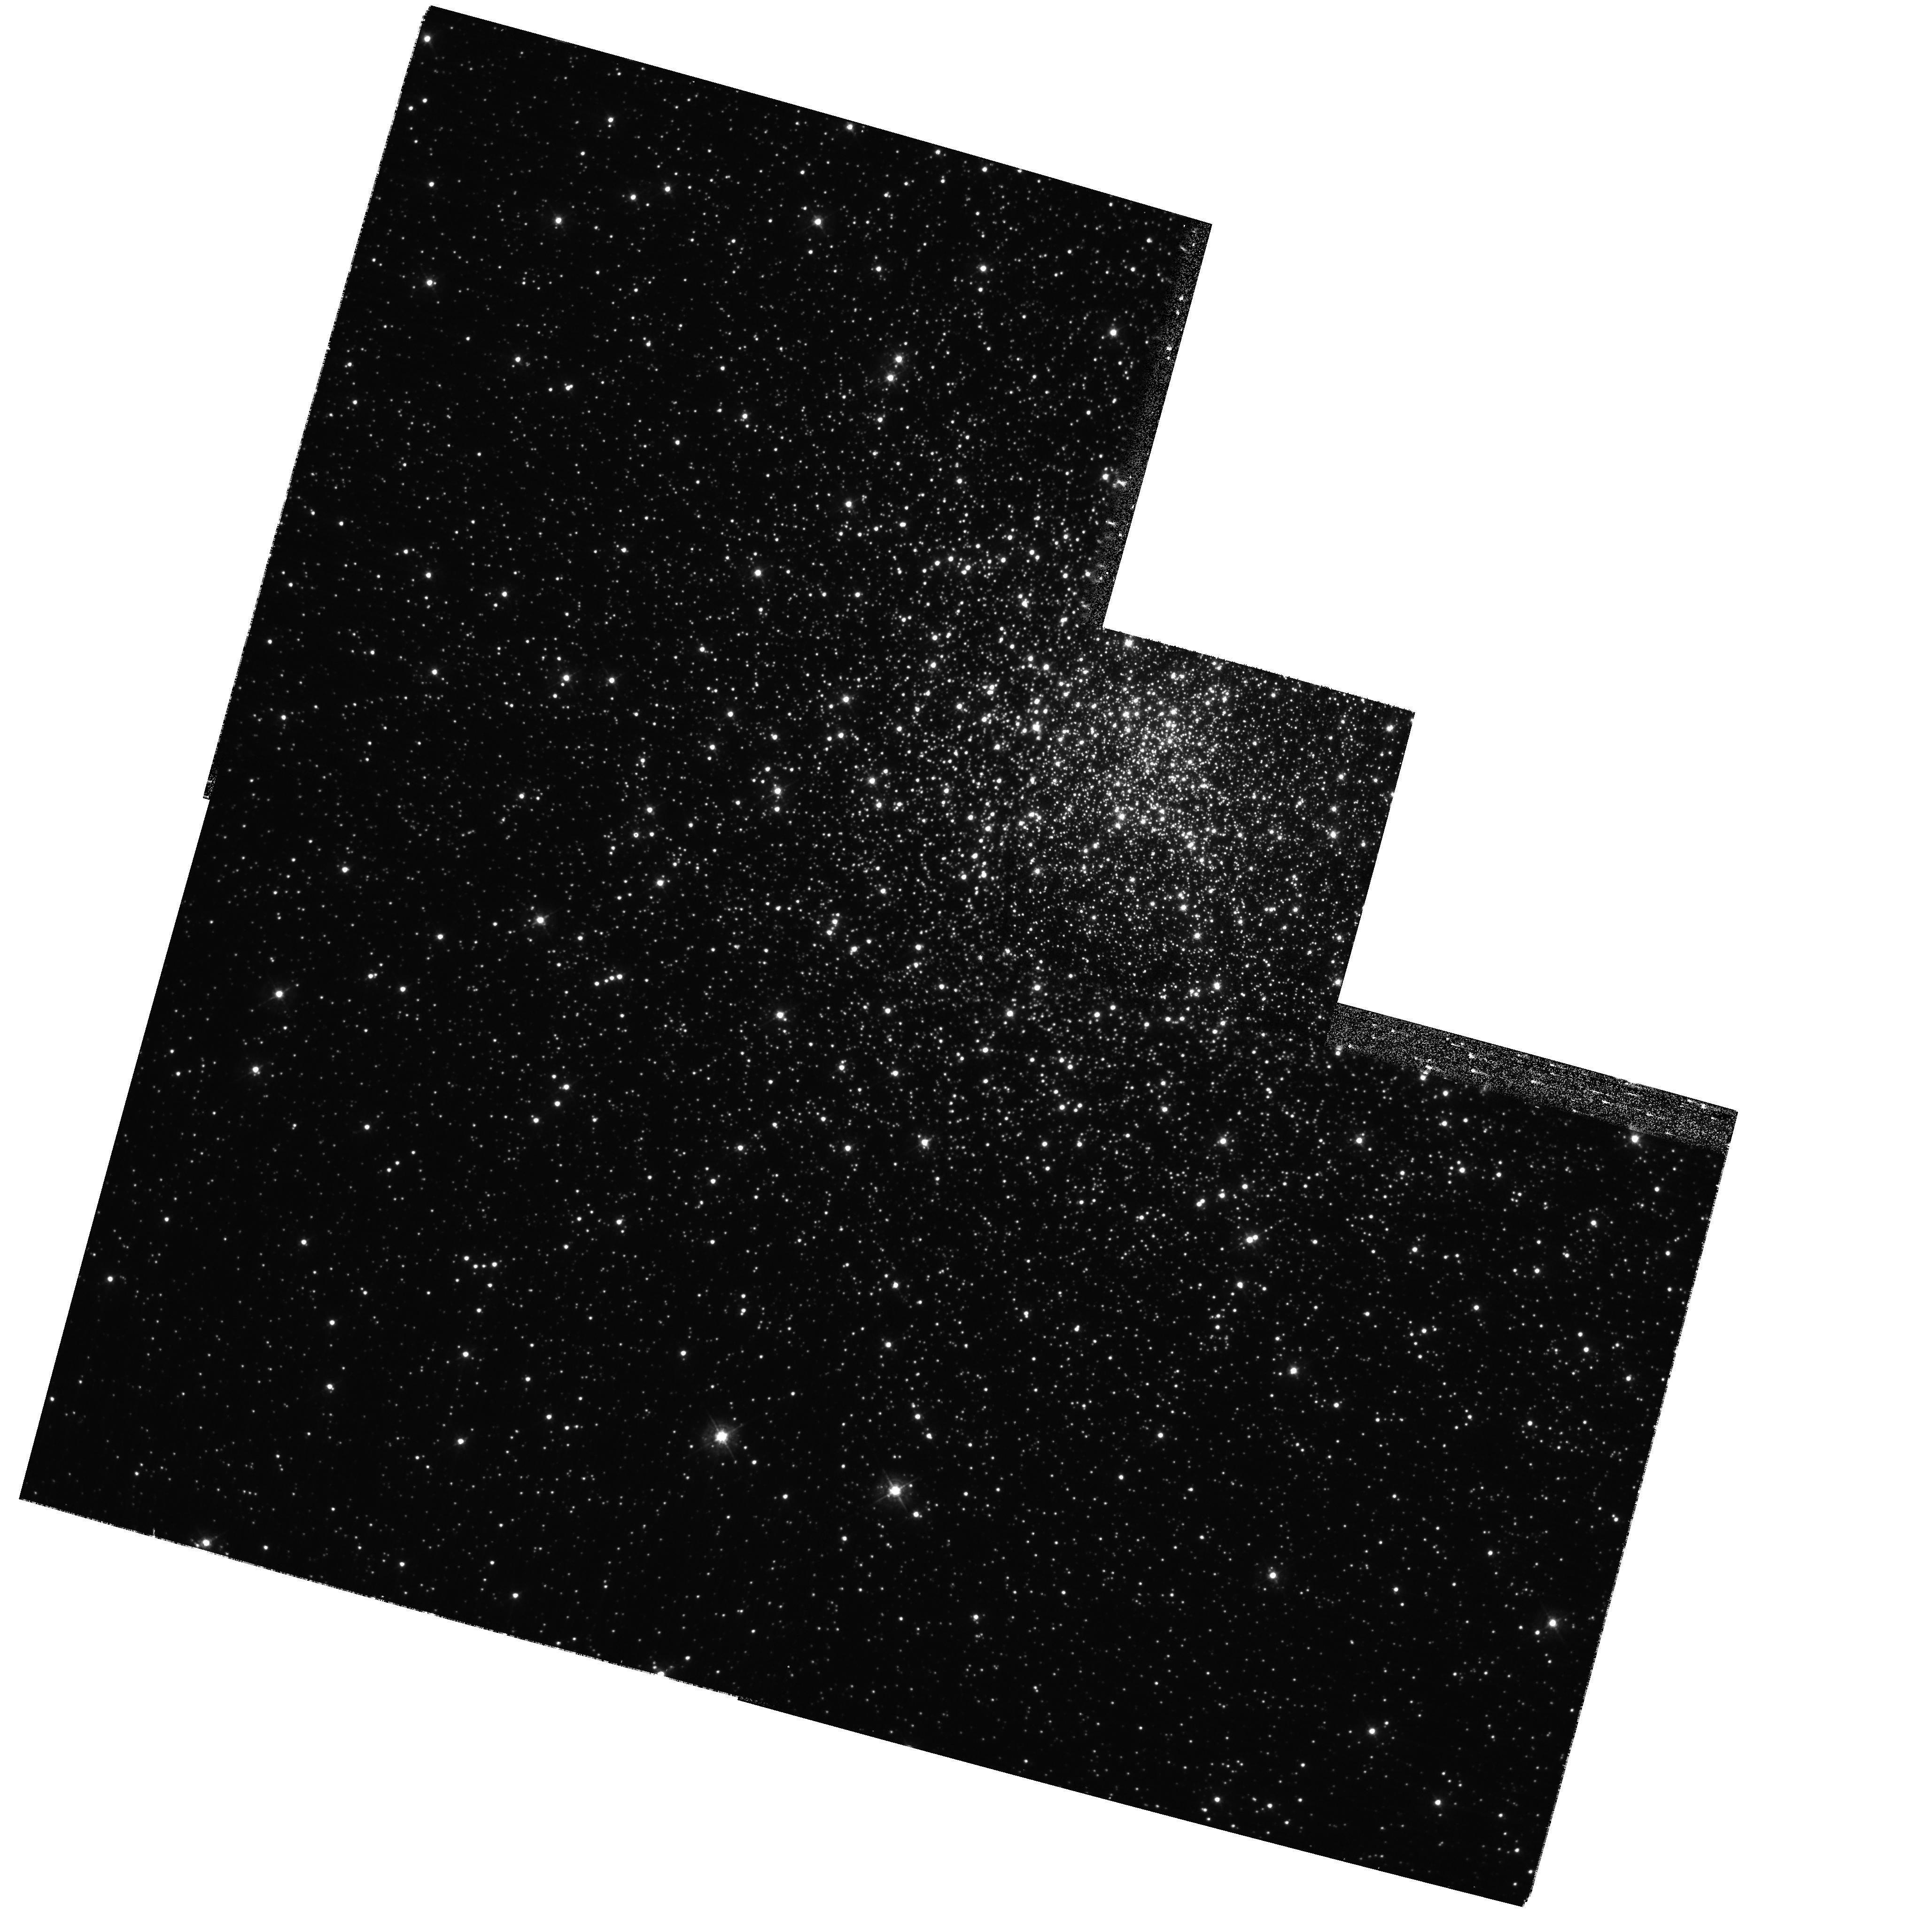
Target: MESSIER-028
Instrument: WFPC2/PC
Filter: F439W
Exposure: 20 min
Observation ID: hst_11340_02_wfpc2_pc_f439w_ua5y02

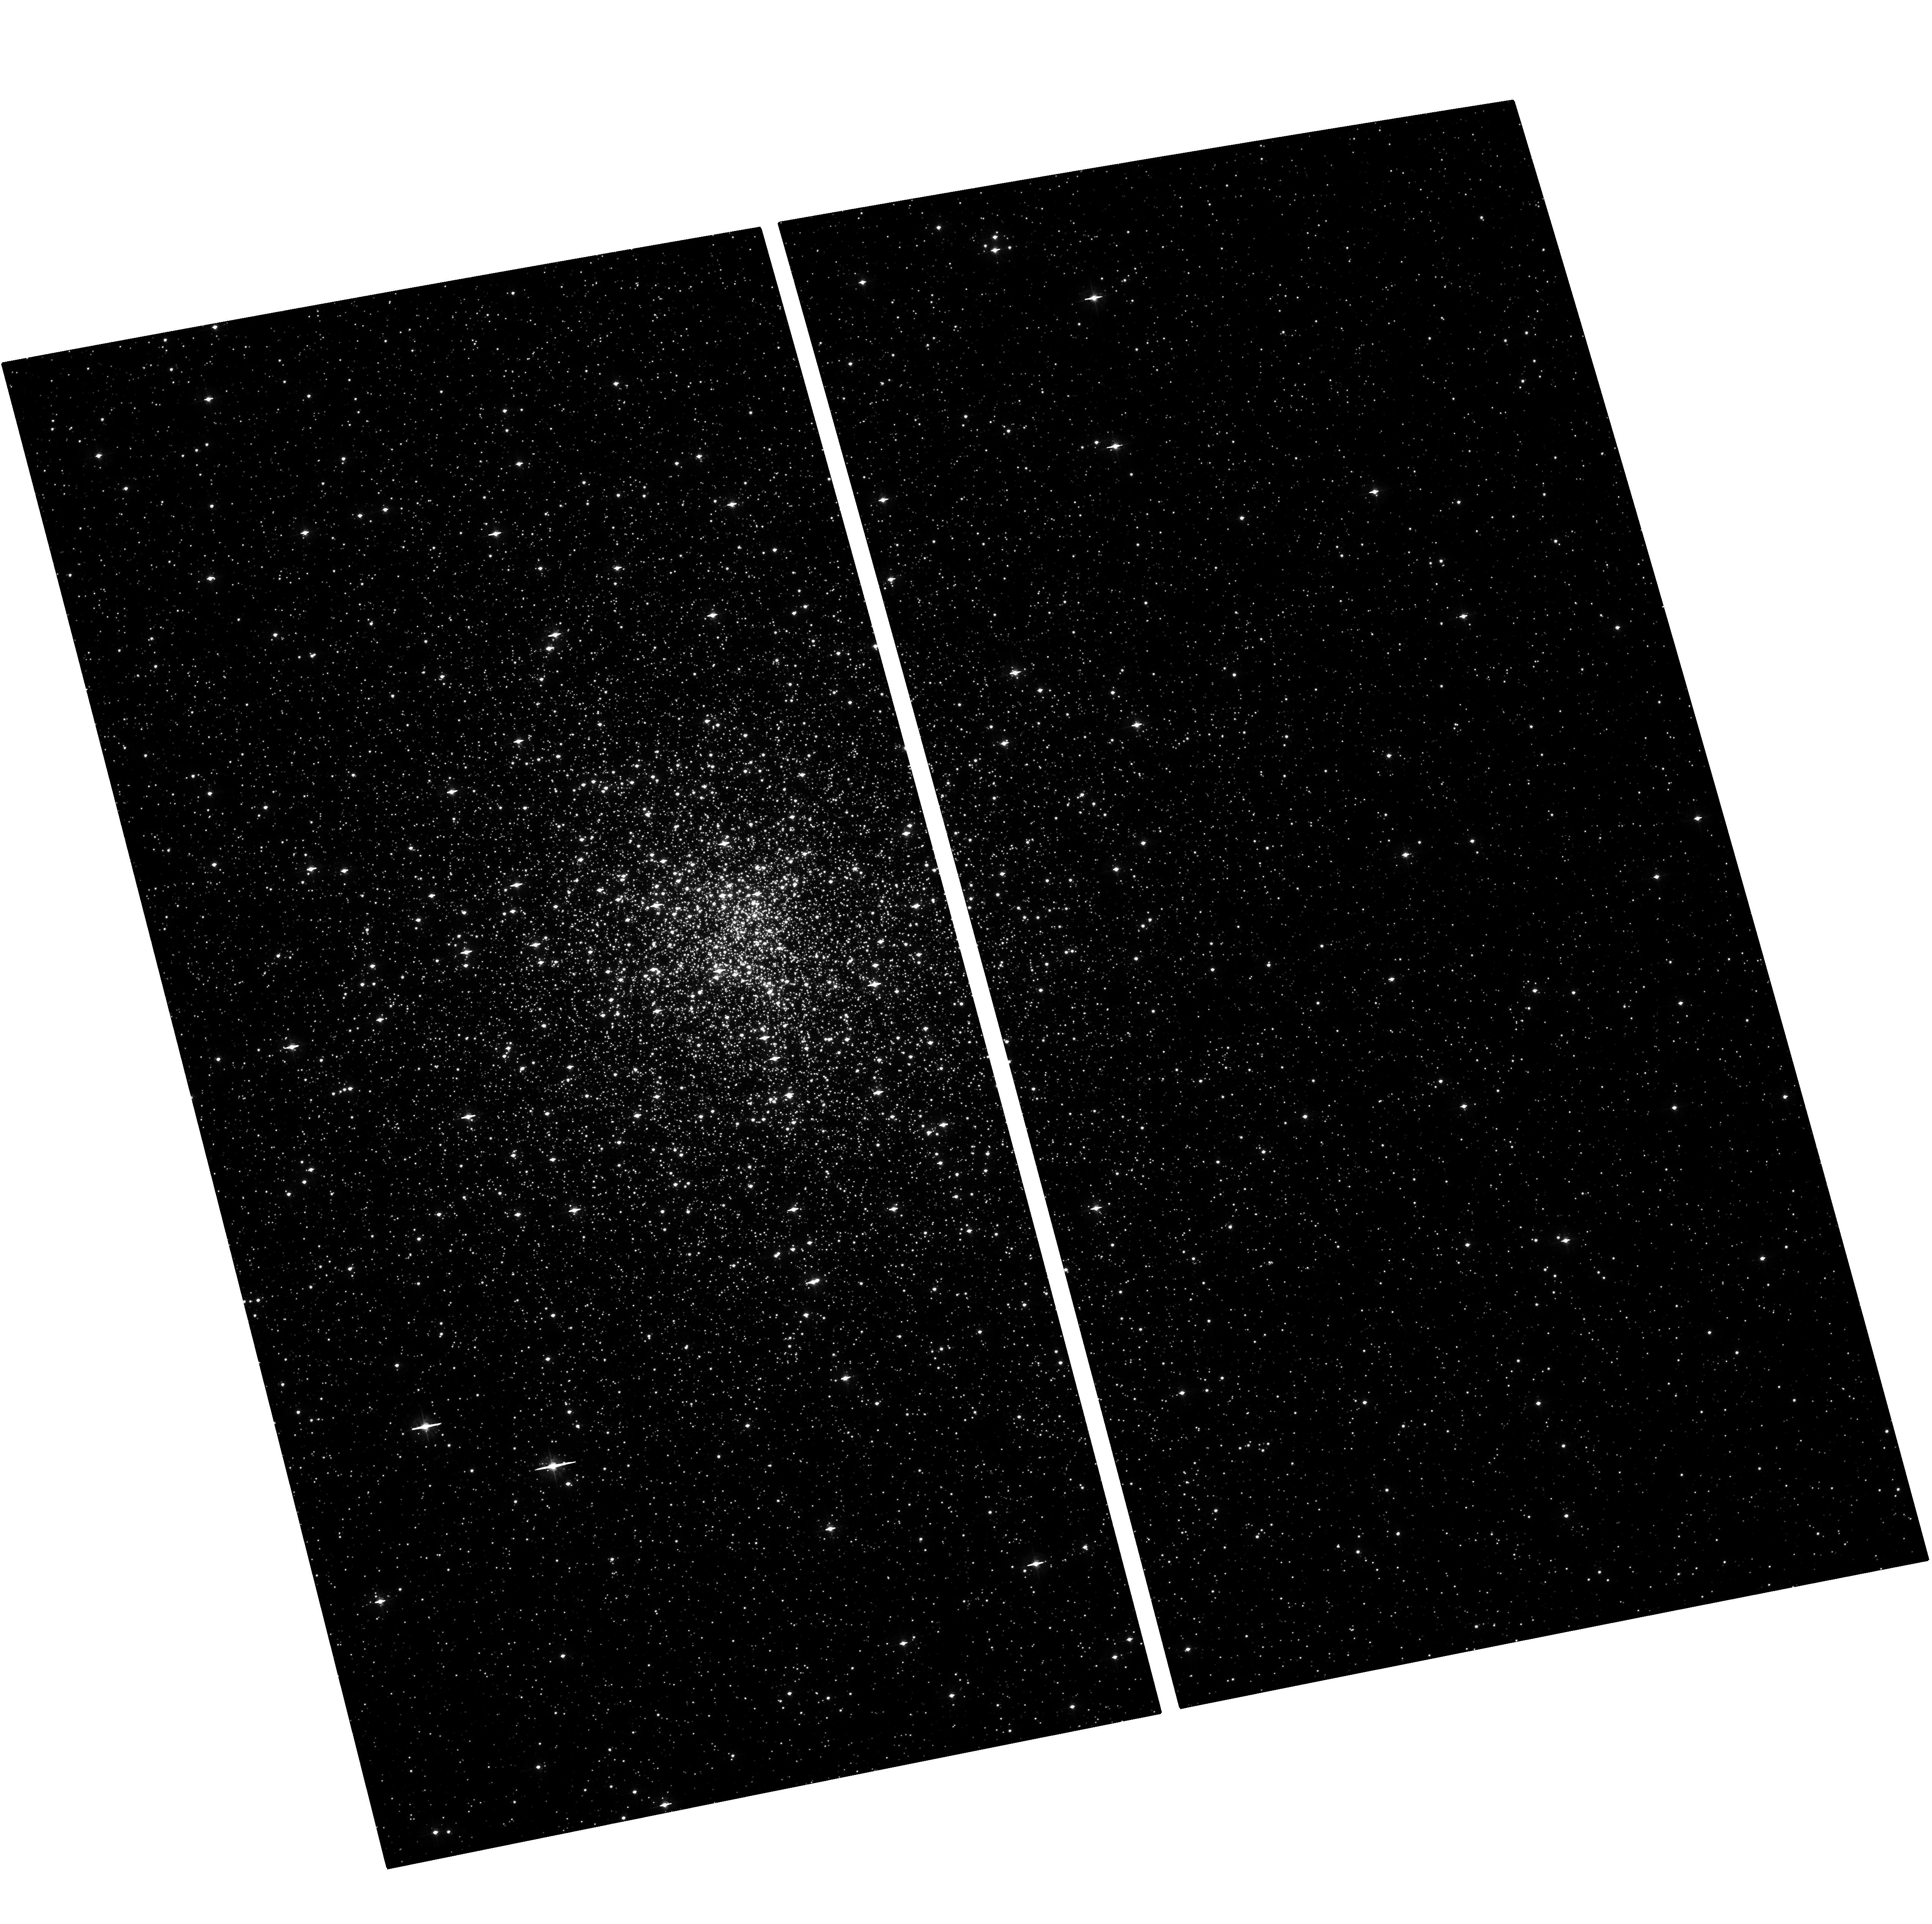
Target: MESSIER-028-COPY
Instrument: ACS/WFC
Filter: F435W
Exposure: 31 min
Observation ID: hst_11340_11_acs_wfc_f435w_ja5y11

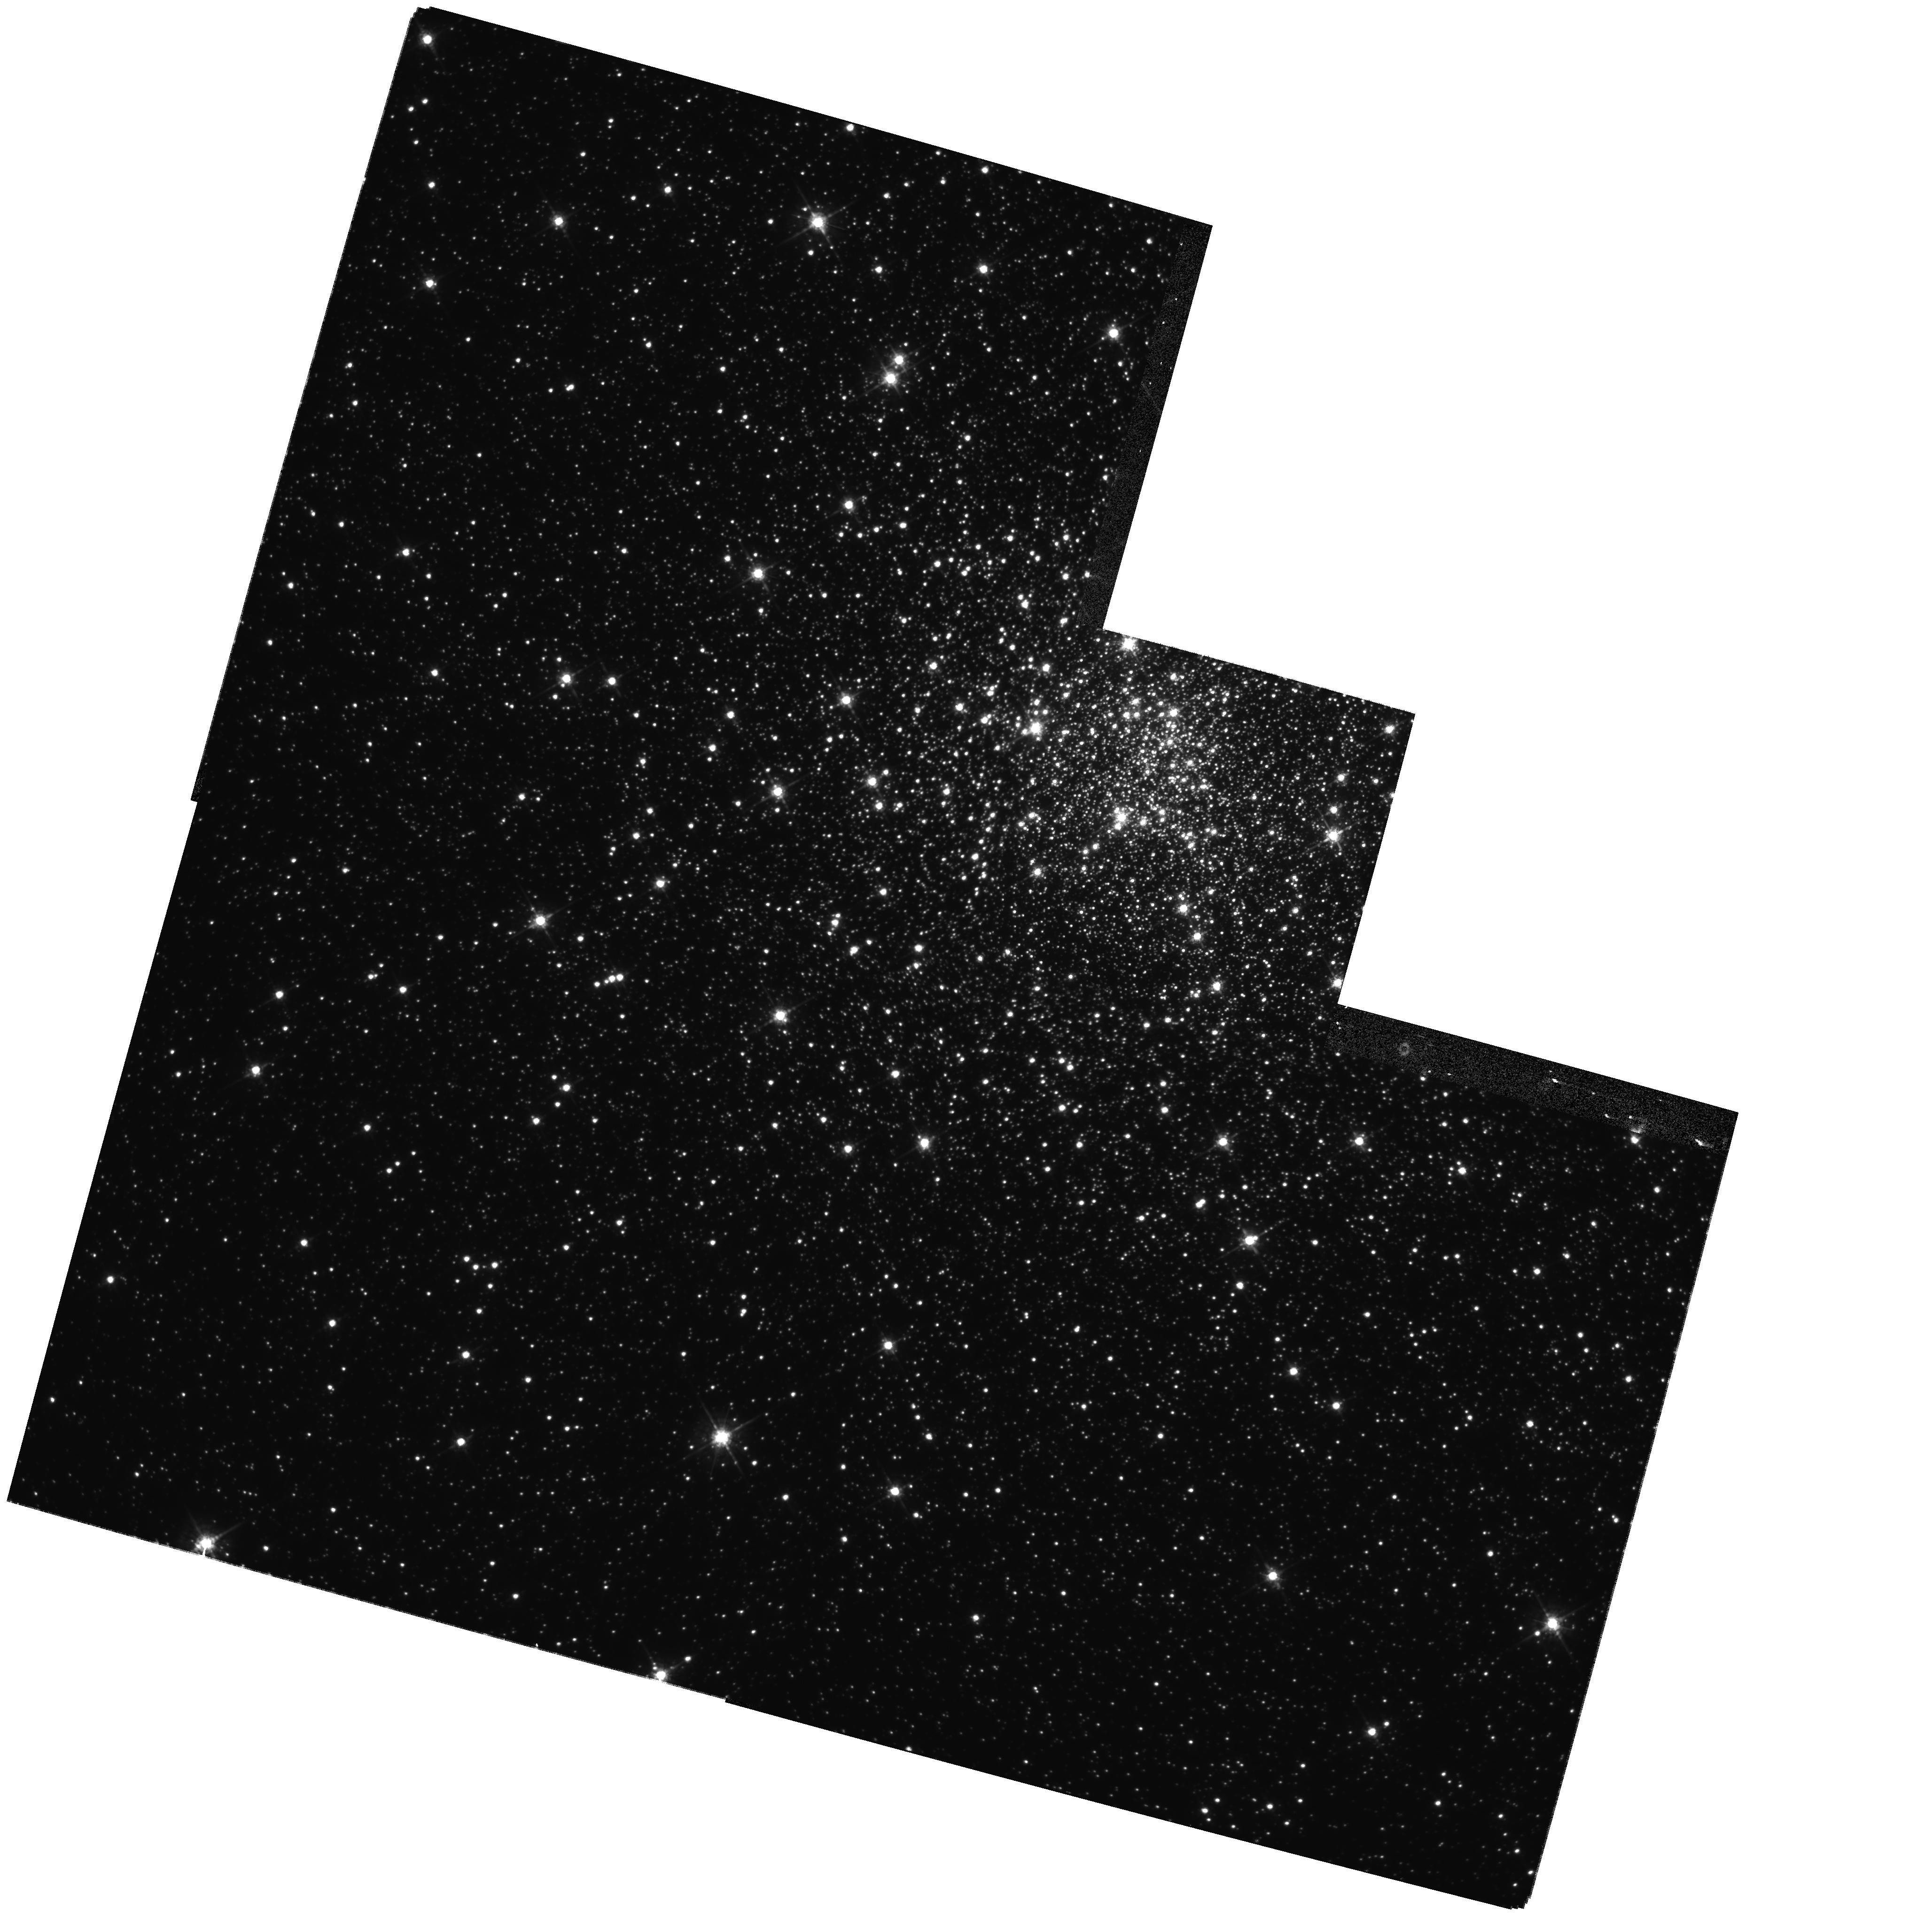
Target: MESSIER-028
Instrument: WFPC2/PC
Filter: F675W
Exposure: 14 min
Observation ID: hst_11340_01_wfpc2_pc_f675w_ua5y01

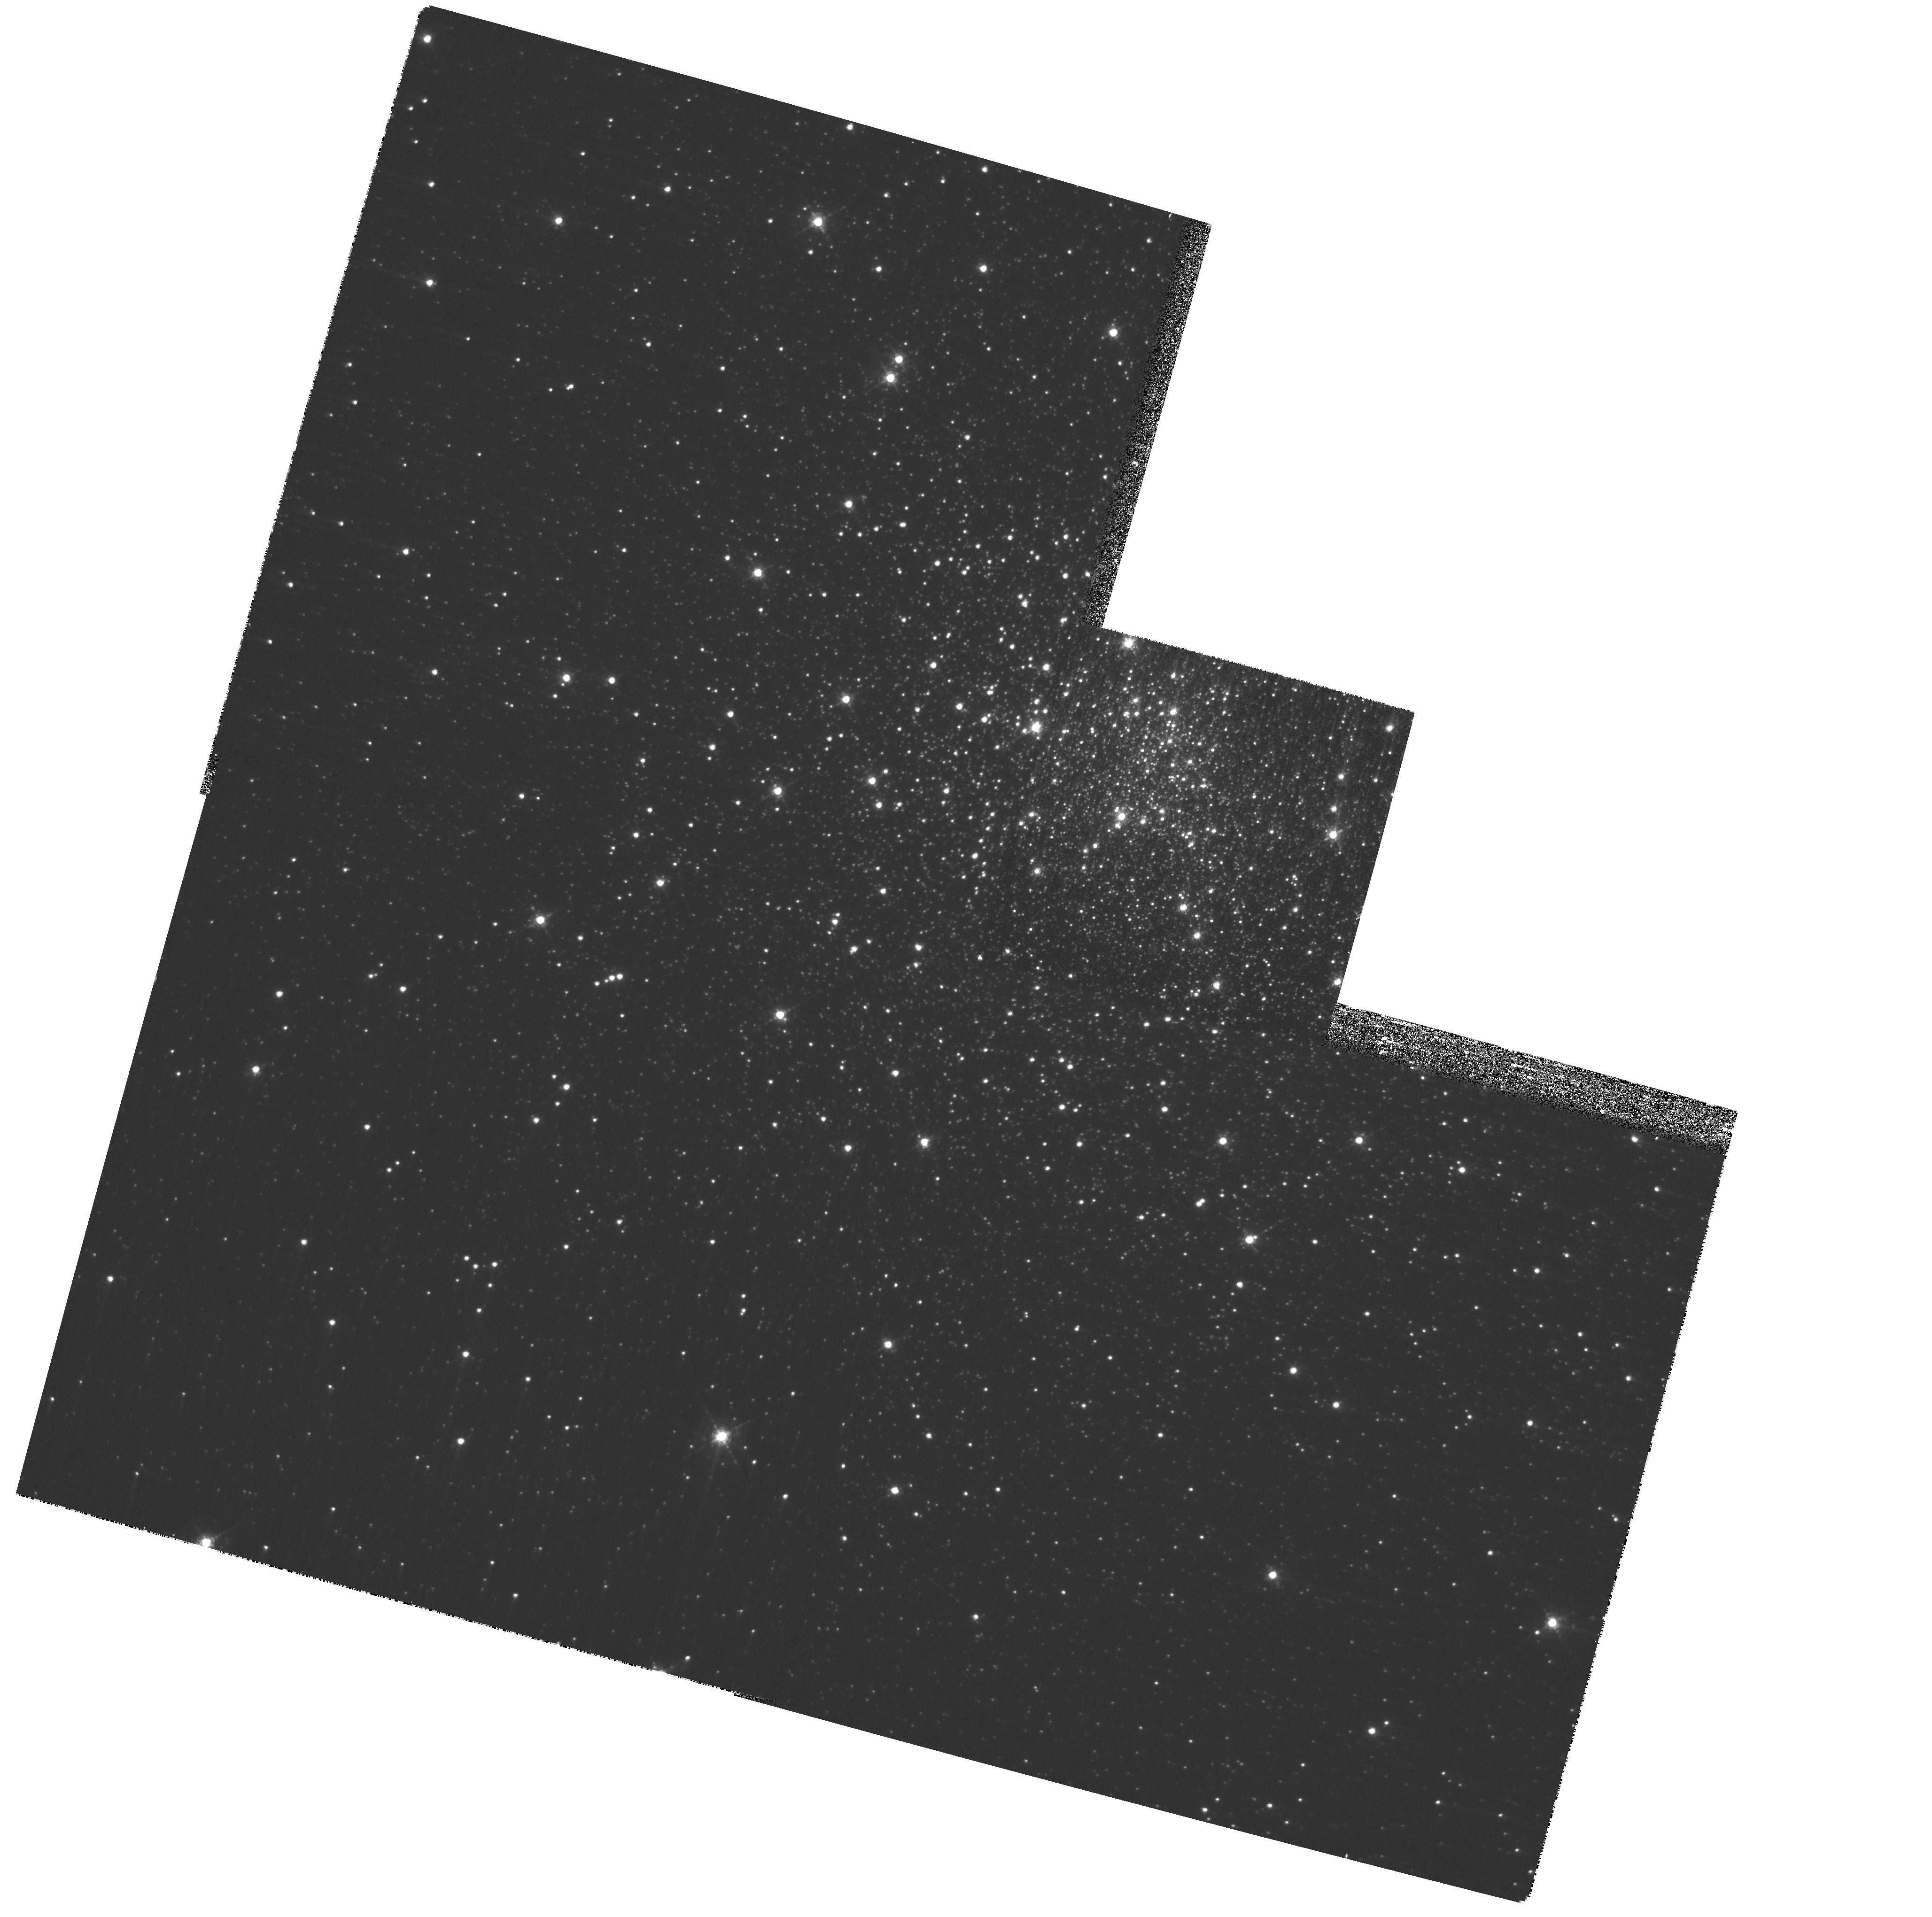
Target: MESSIER-028
Instrument: WFPC2/PC
Filter: F656N
Exposure: 11 min
Observation ID: hst_11340_02_wfpc2_pc_f656n_ua5y02

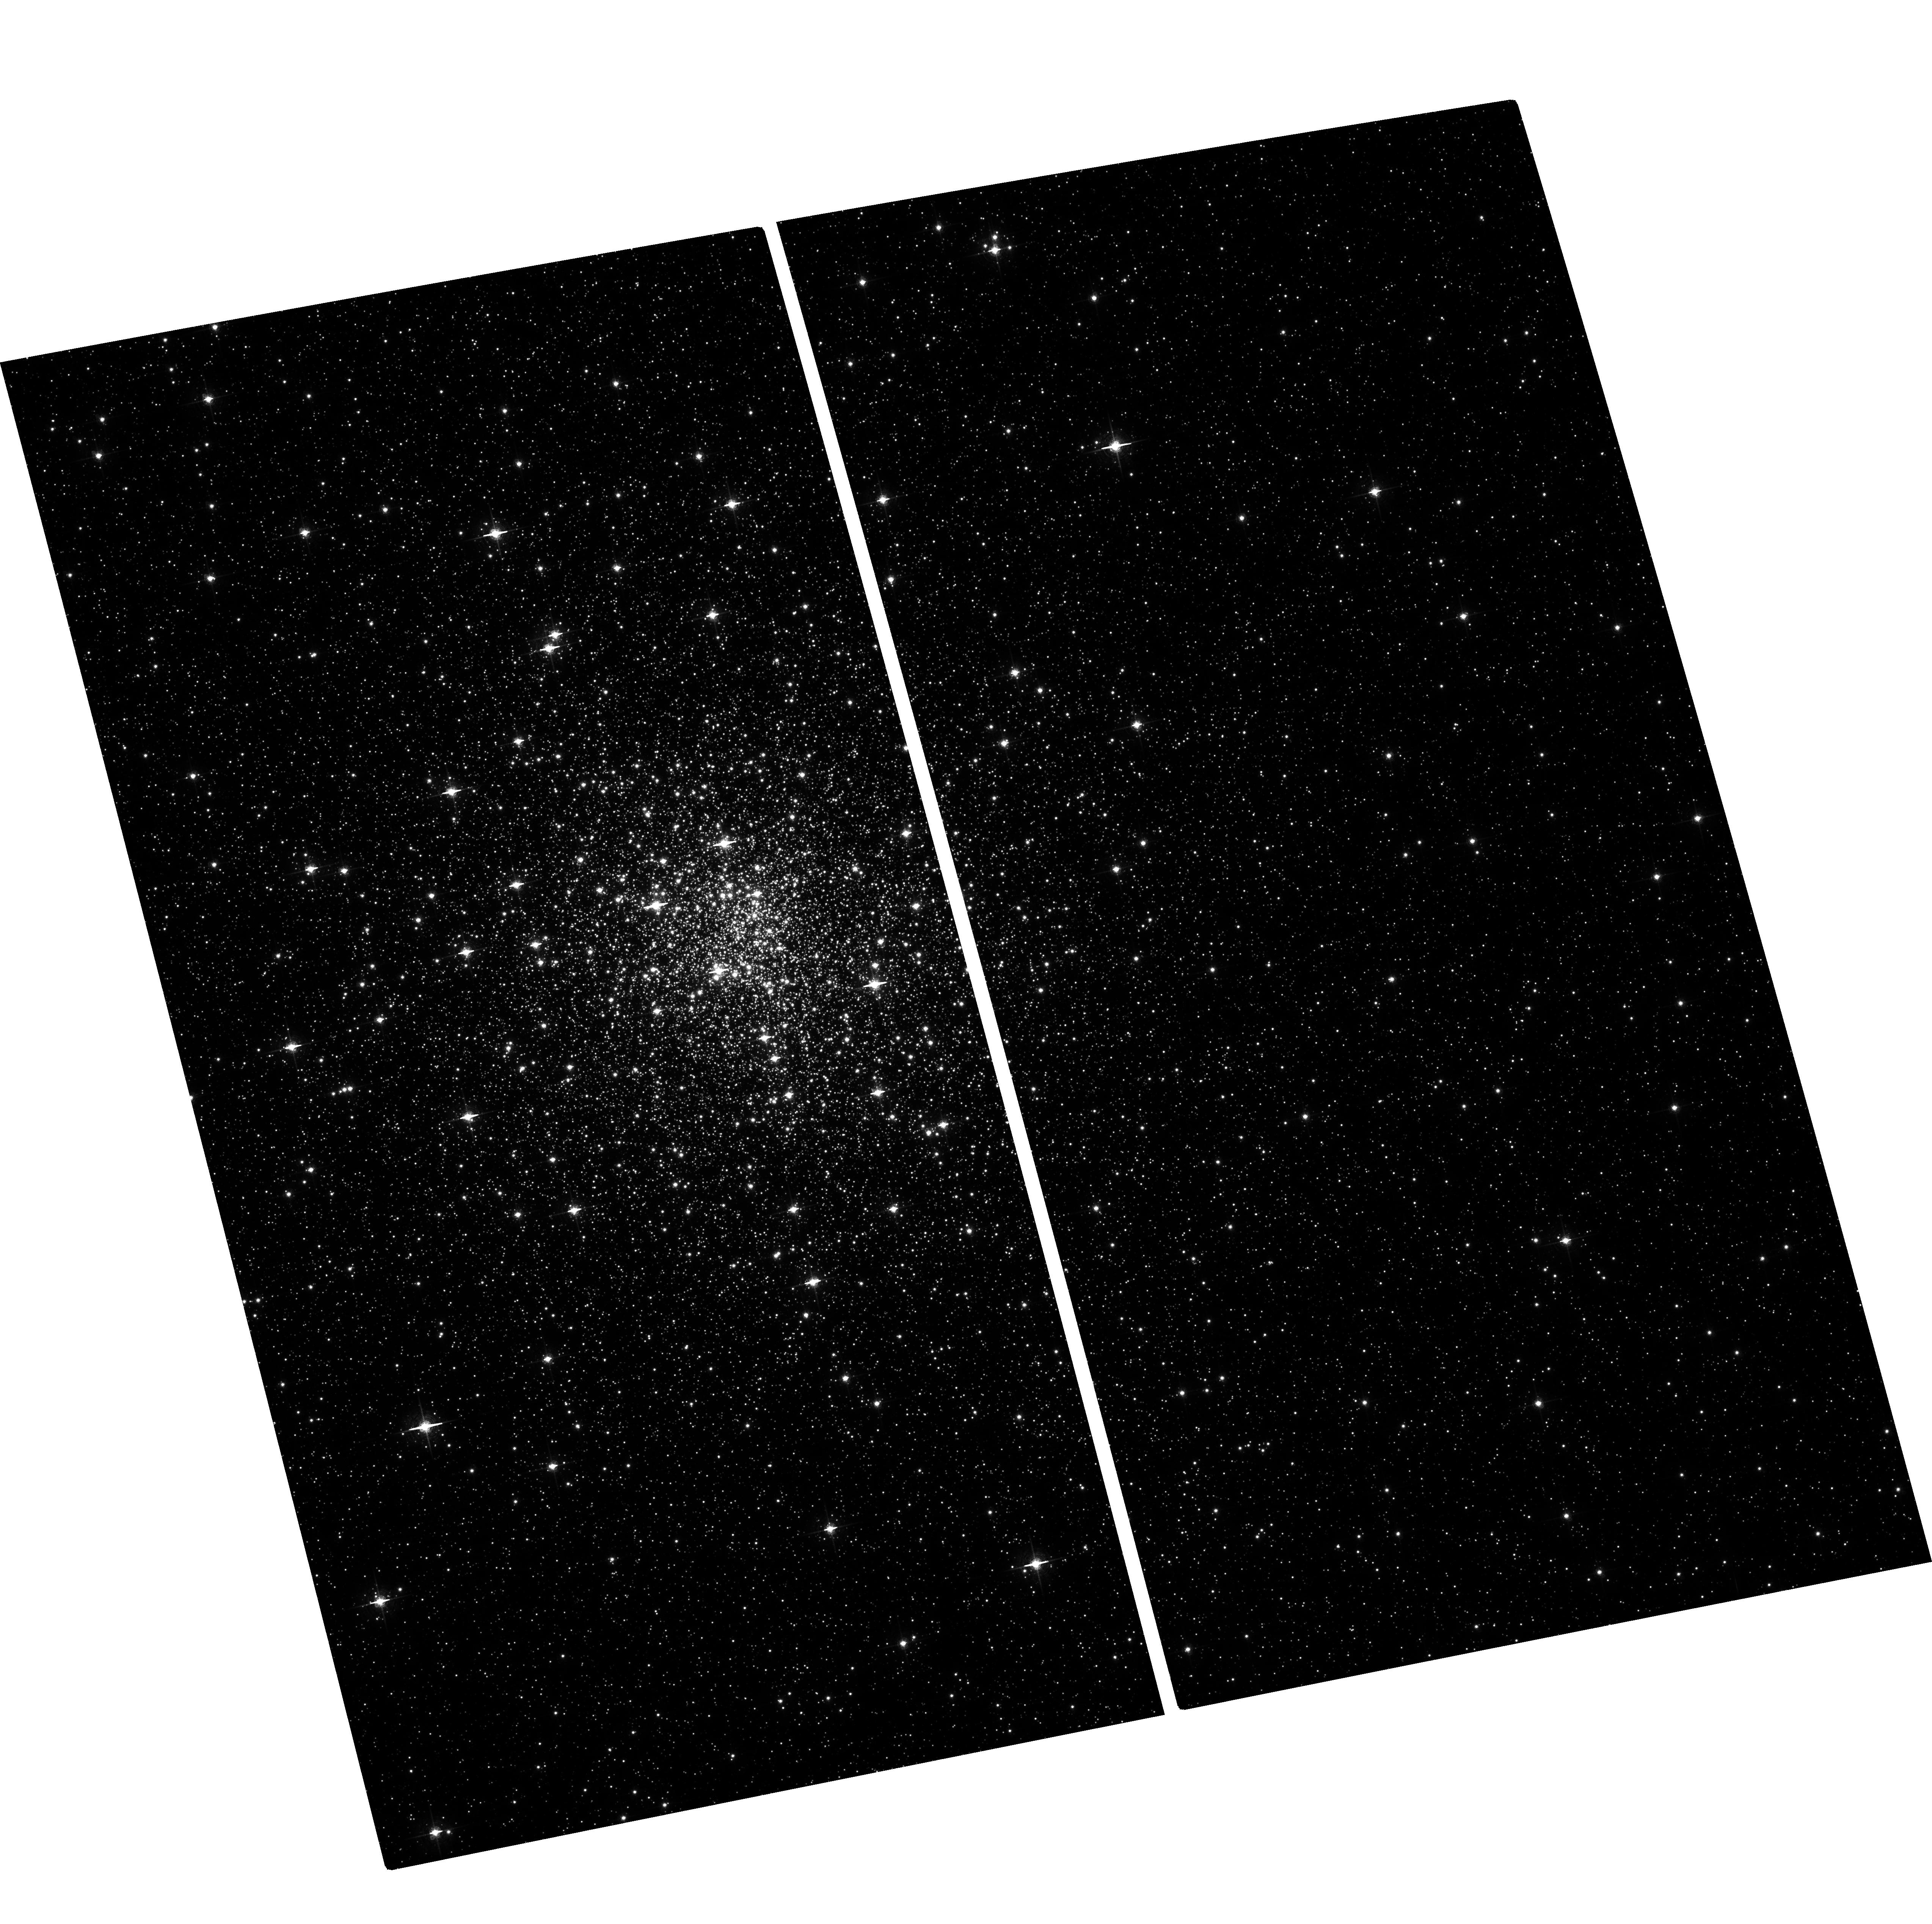
Target: MESSIER-028-COPY
Instrument: ACS/WFC
Filter: F658N
Exposure: 1.8 h
Observation ID: hst_11340_11_acs_wfc_f658n_ja5y11

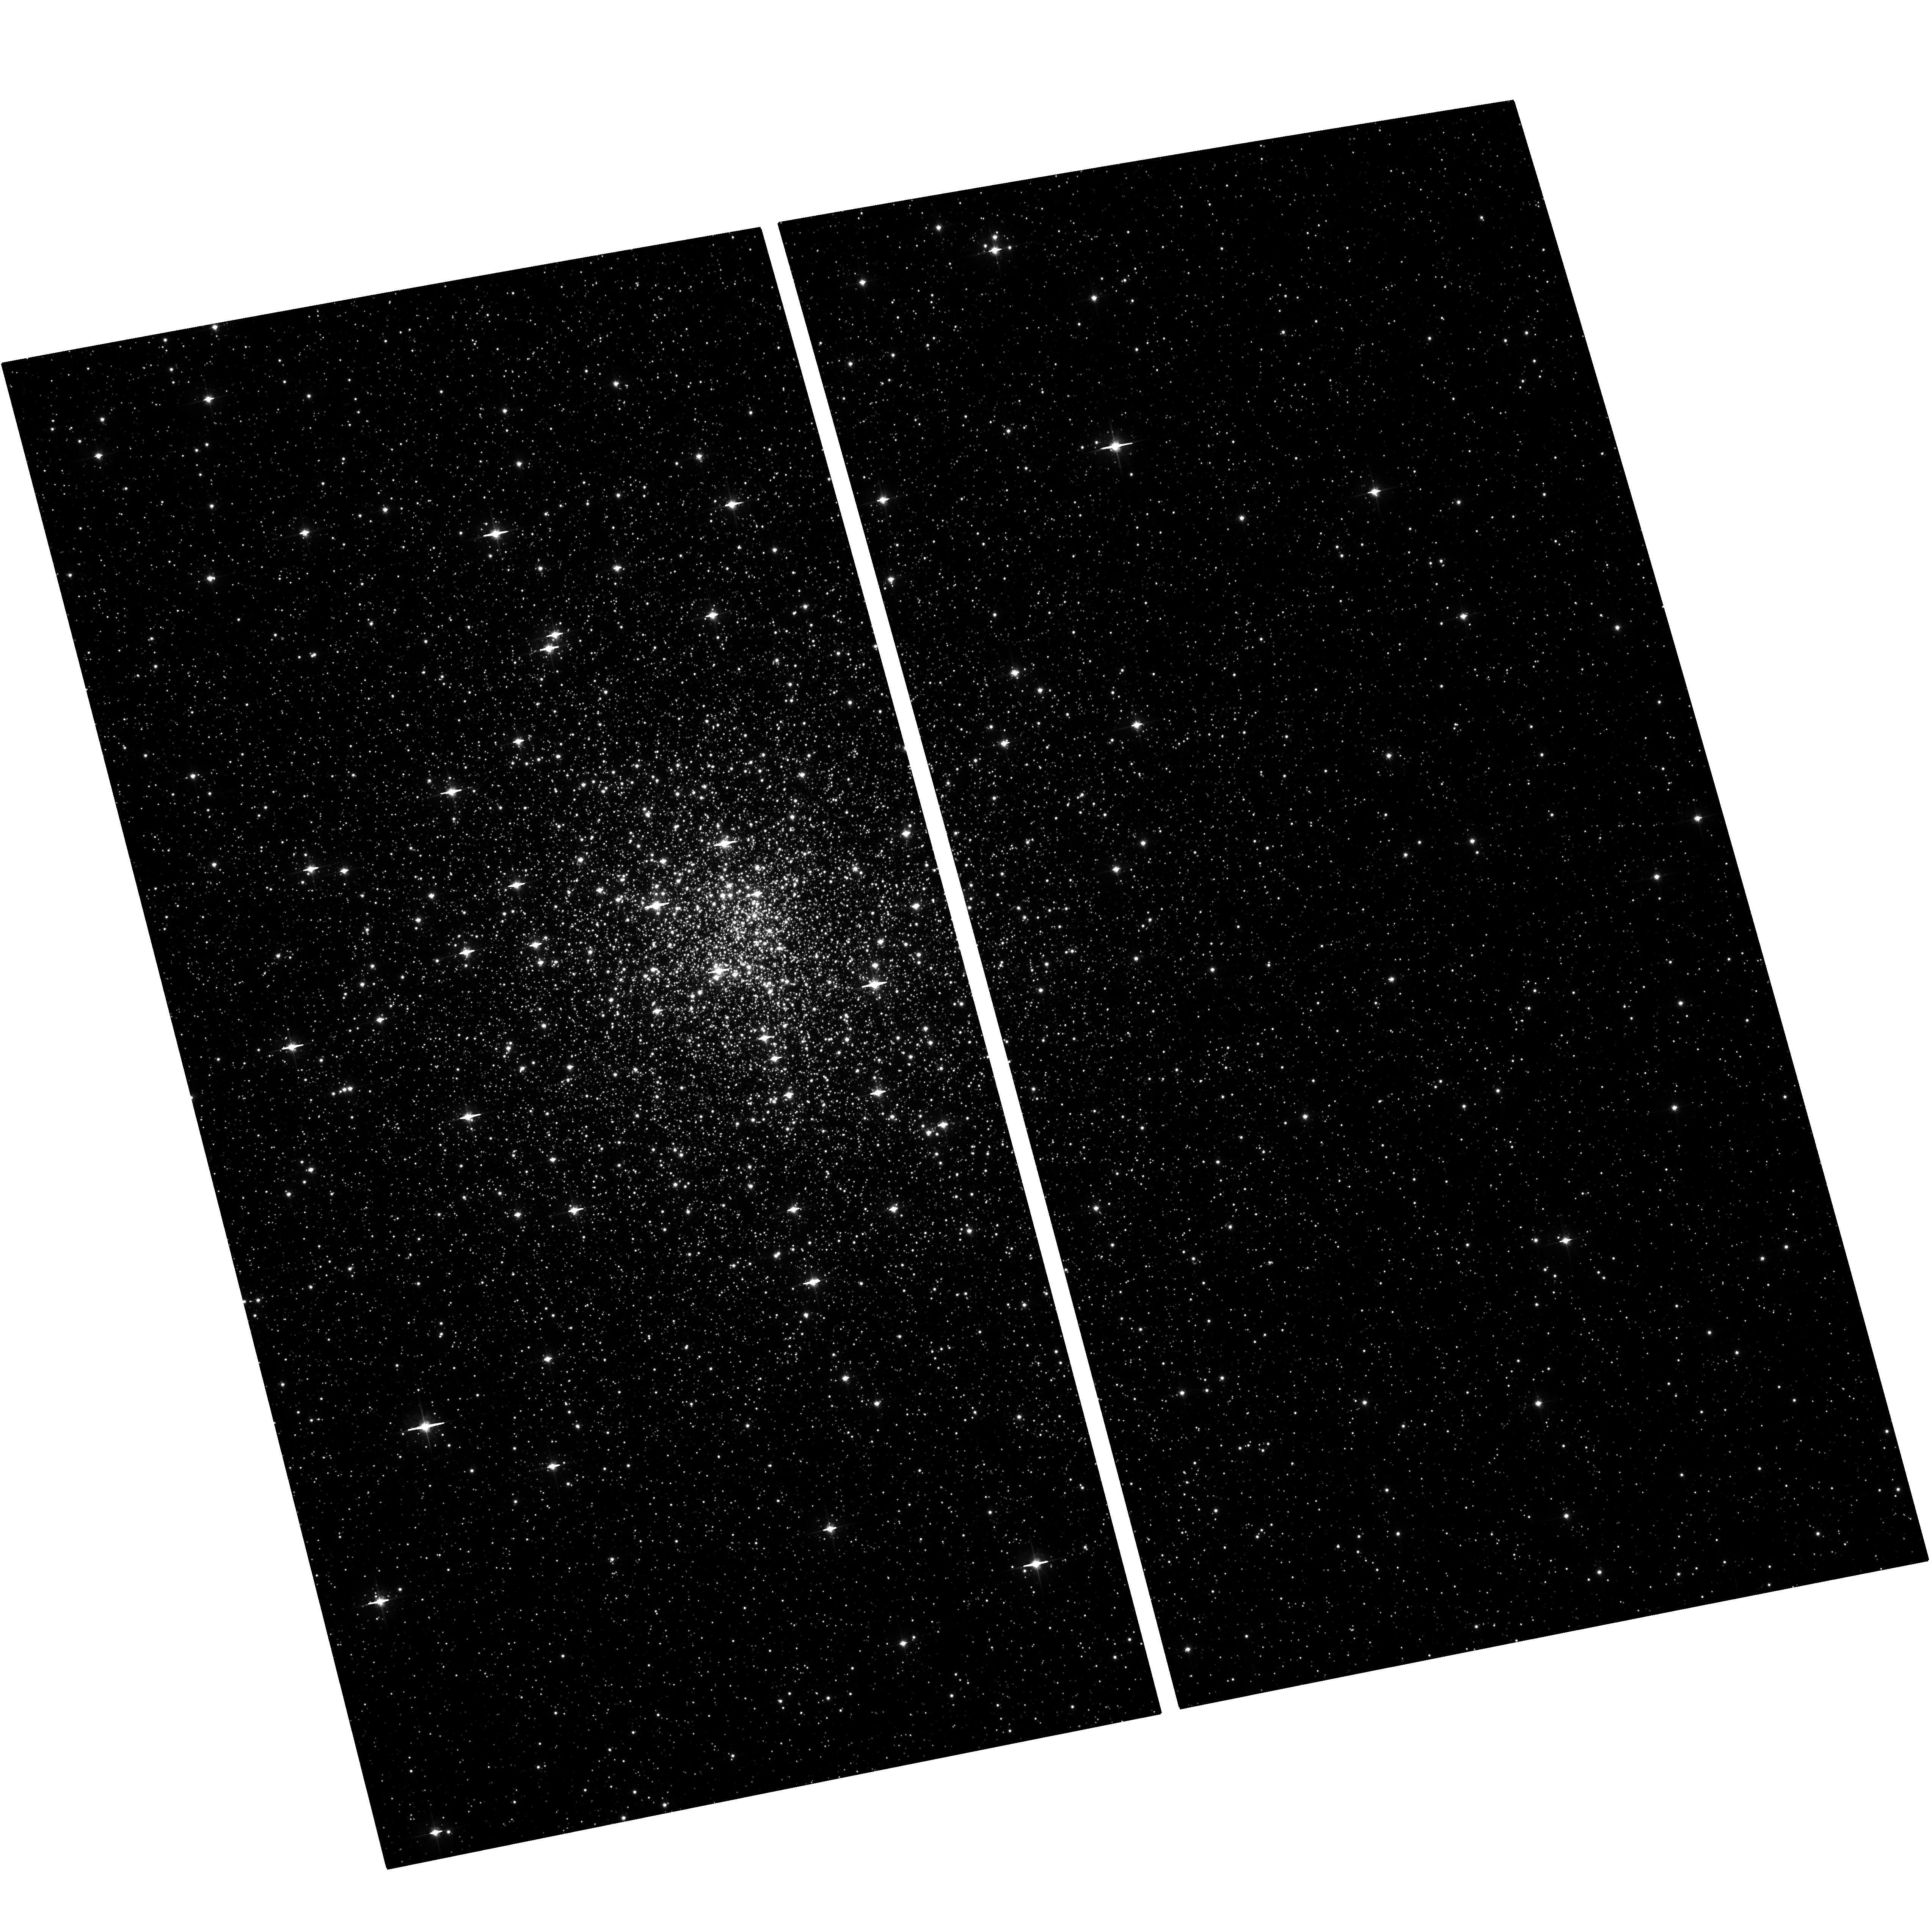
Target: MESSIER-028-COPY
Instrument: ACS/WFC
Filter: F625W
Exposure: 4 min
Observation ID: hst_11340_11_acs_wfc_f625w_ja5y11

X-ray Observations of 11 Millisecond Pulsars in M28 (PI: Grindlay, Jonathan E.)

Note - This phase-2 proposal describes a revised HST program to repeat two failed cycle-16 visits of 8 orbits in total with the WFPC2 to the globular cluster M28. The revised program consists of 4 orbits with the ACS/WFC. The original abstract is included below.